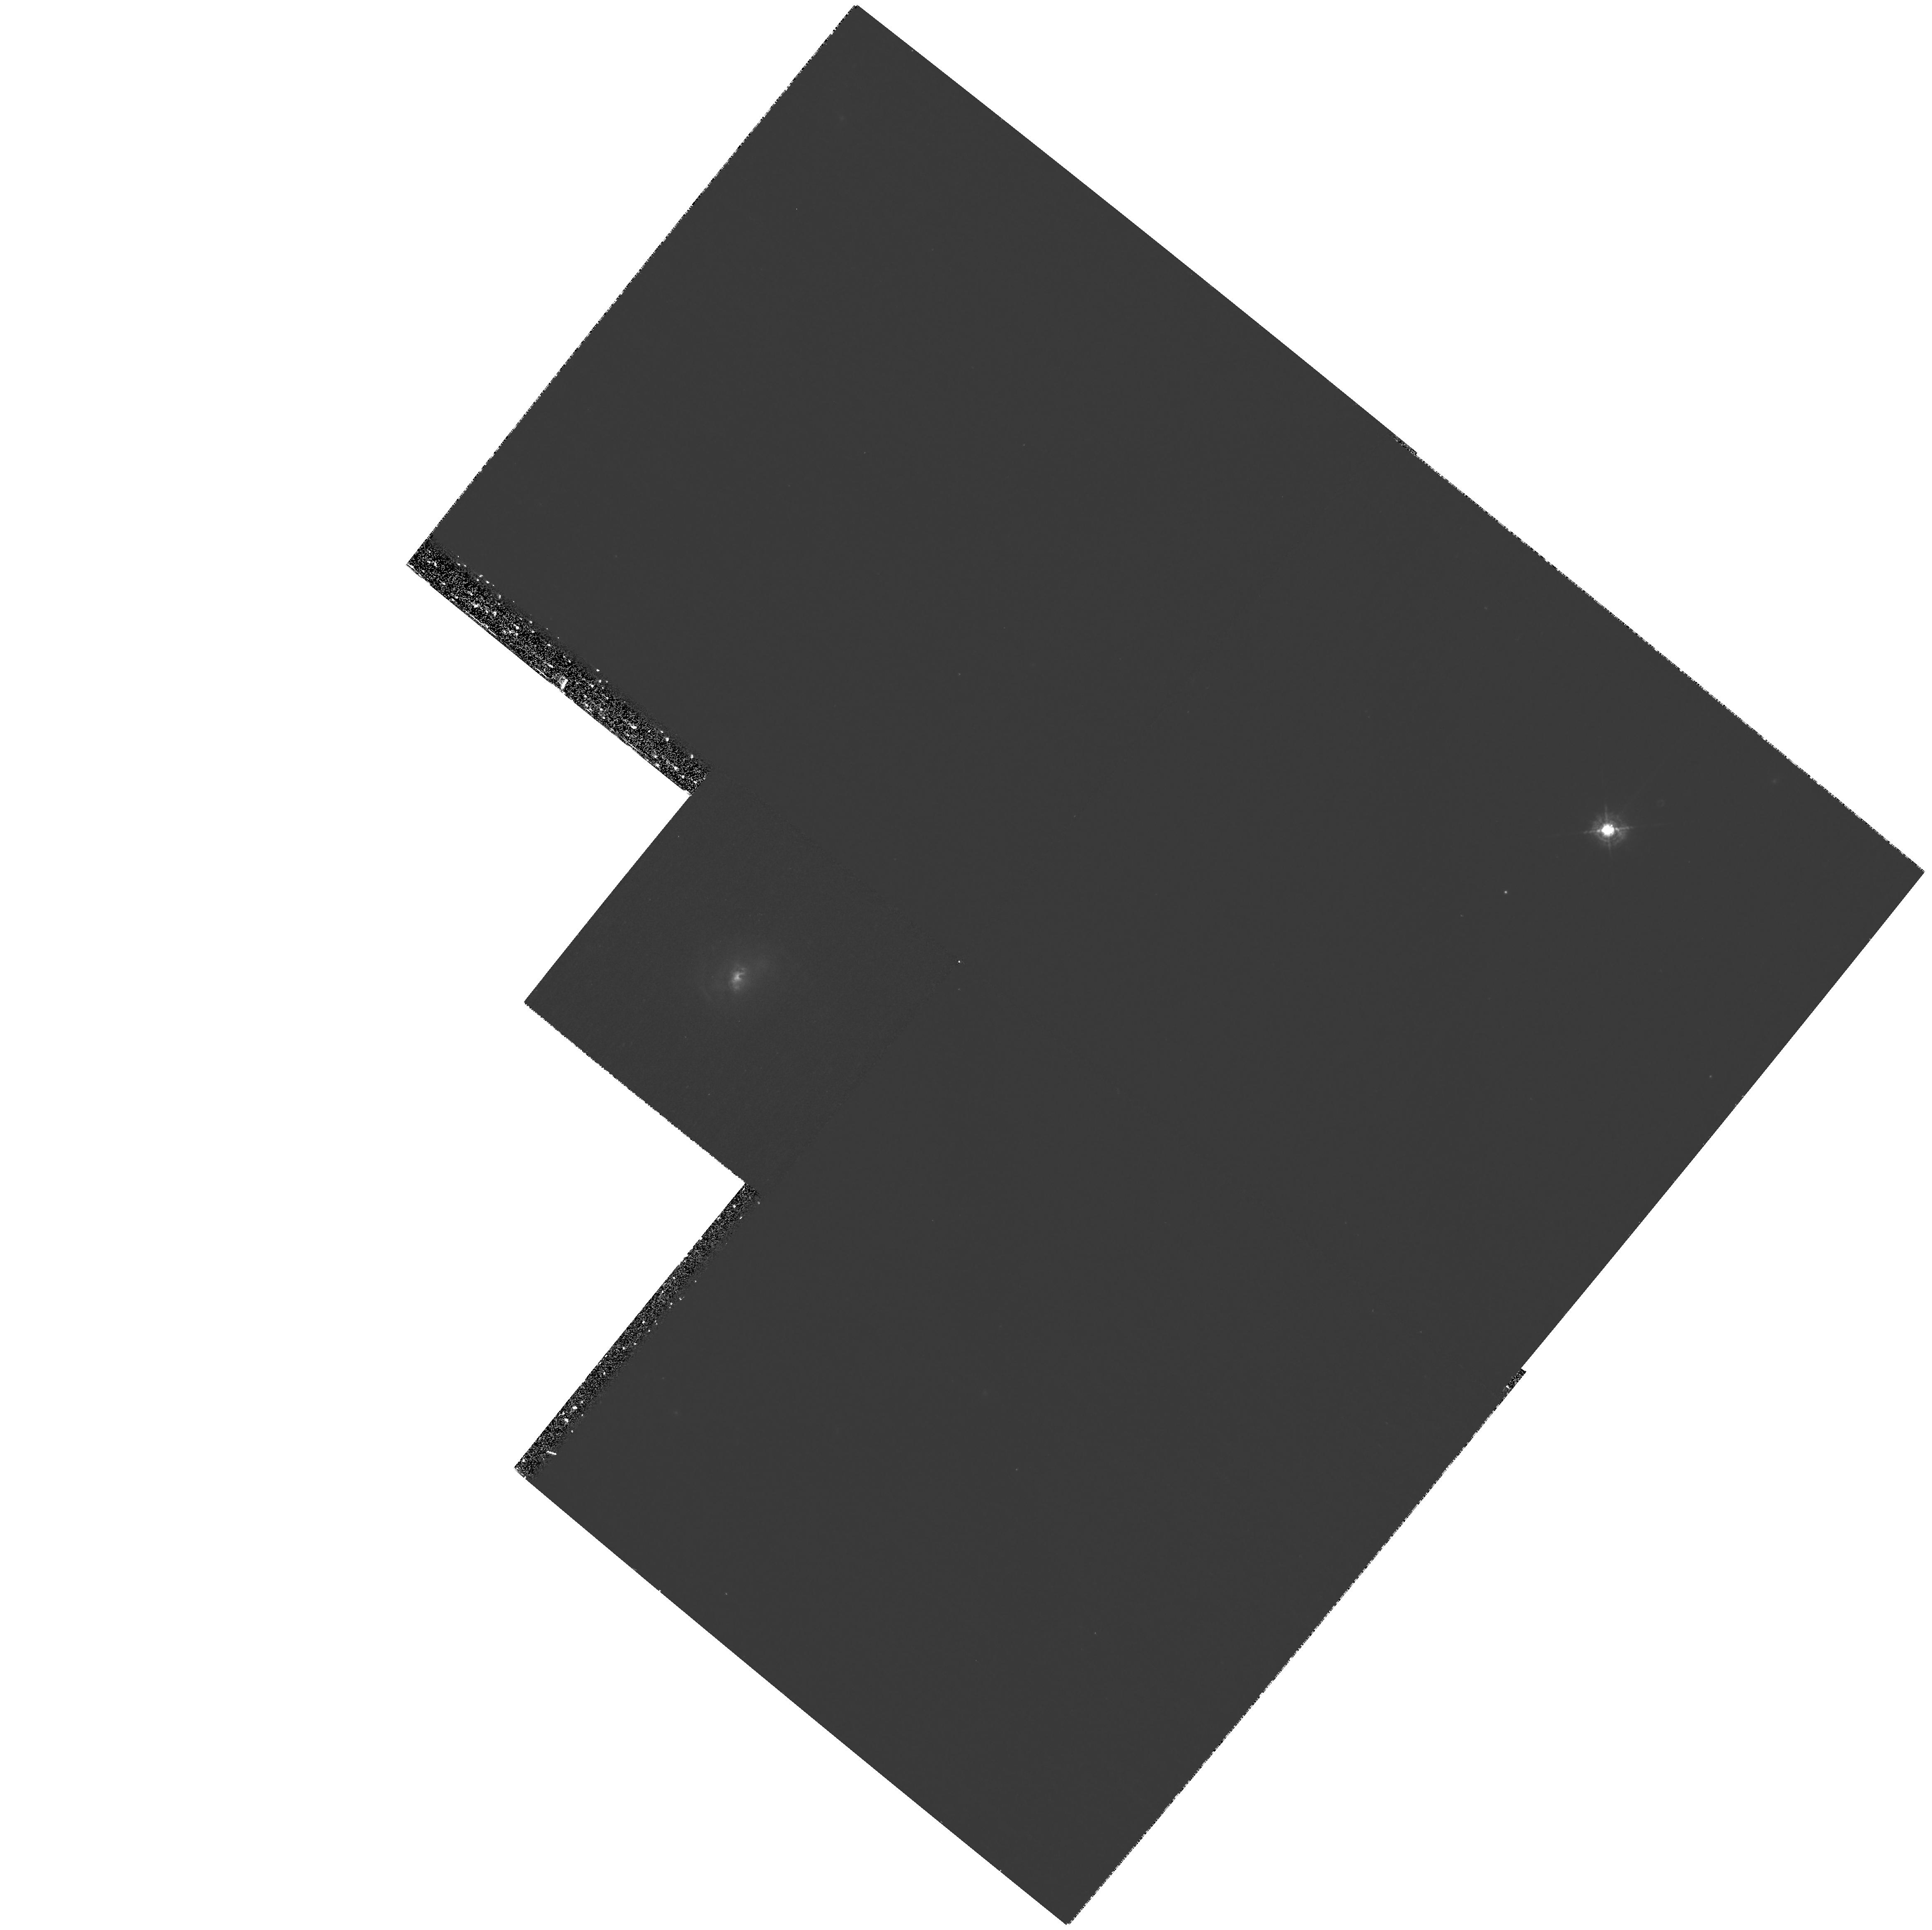
Target: MRK-0034. Instrument: WFPC2/PC. Filter: F467M. Exposure: 1.4 h. Observation ID: hst_10873_02_wfpc2_pc_f467m_u9pm02

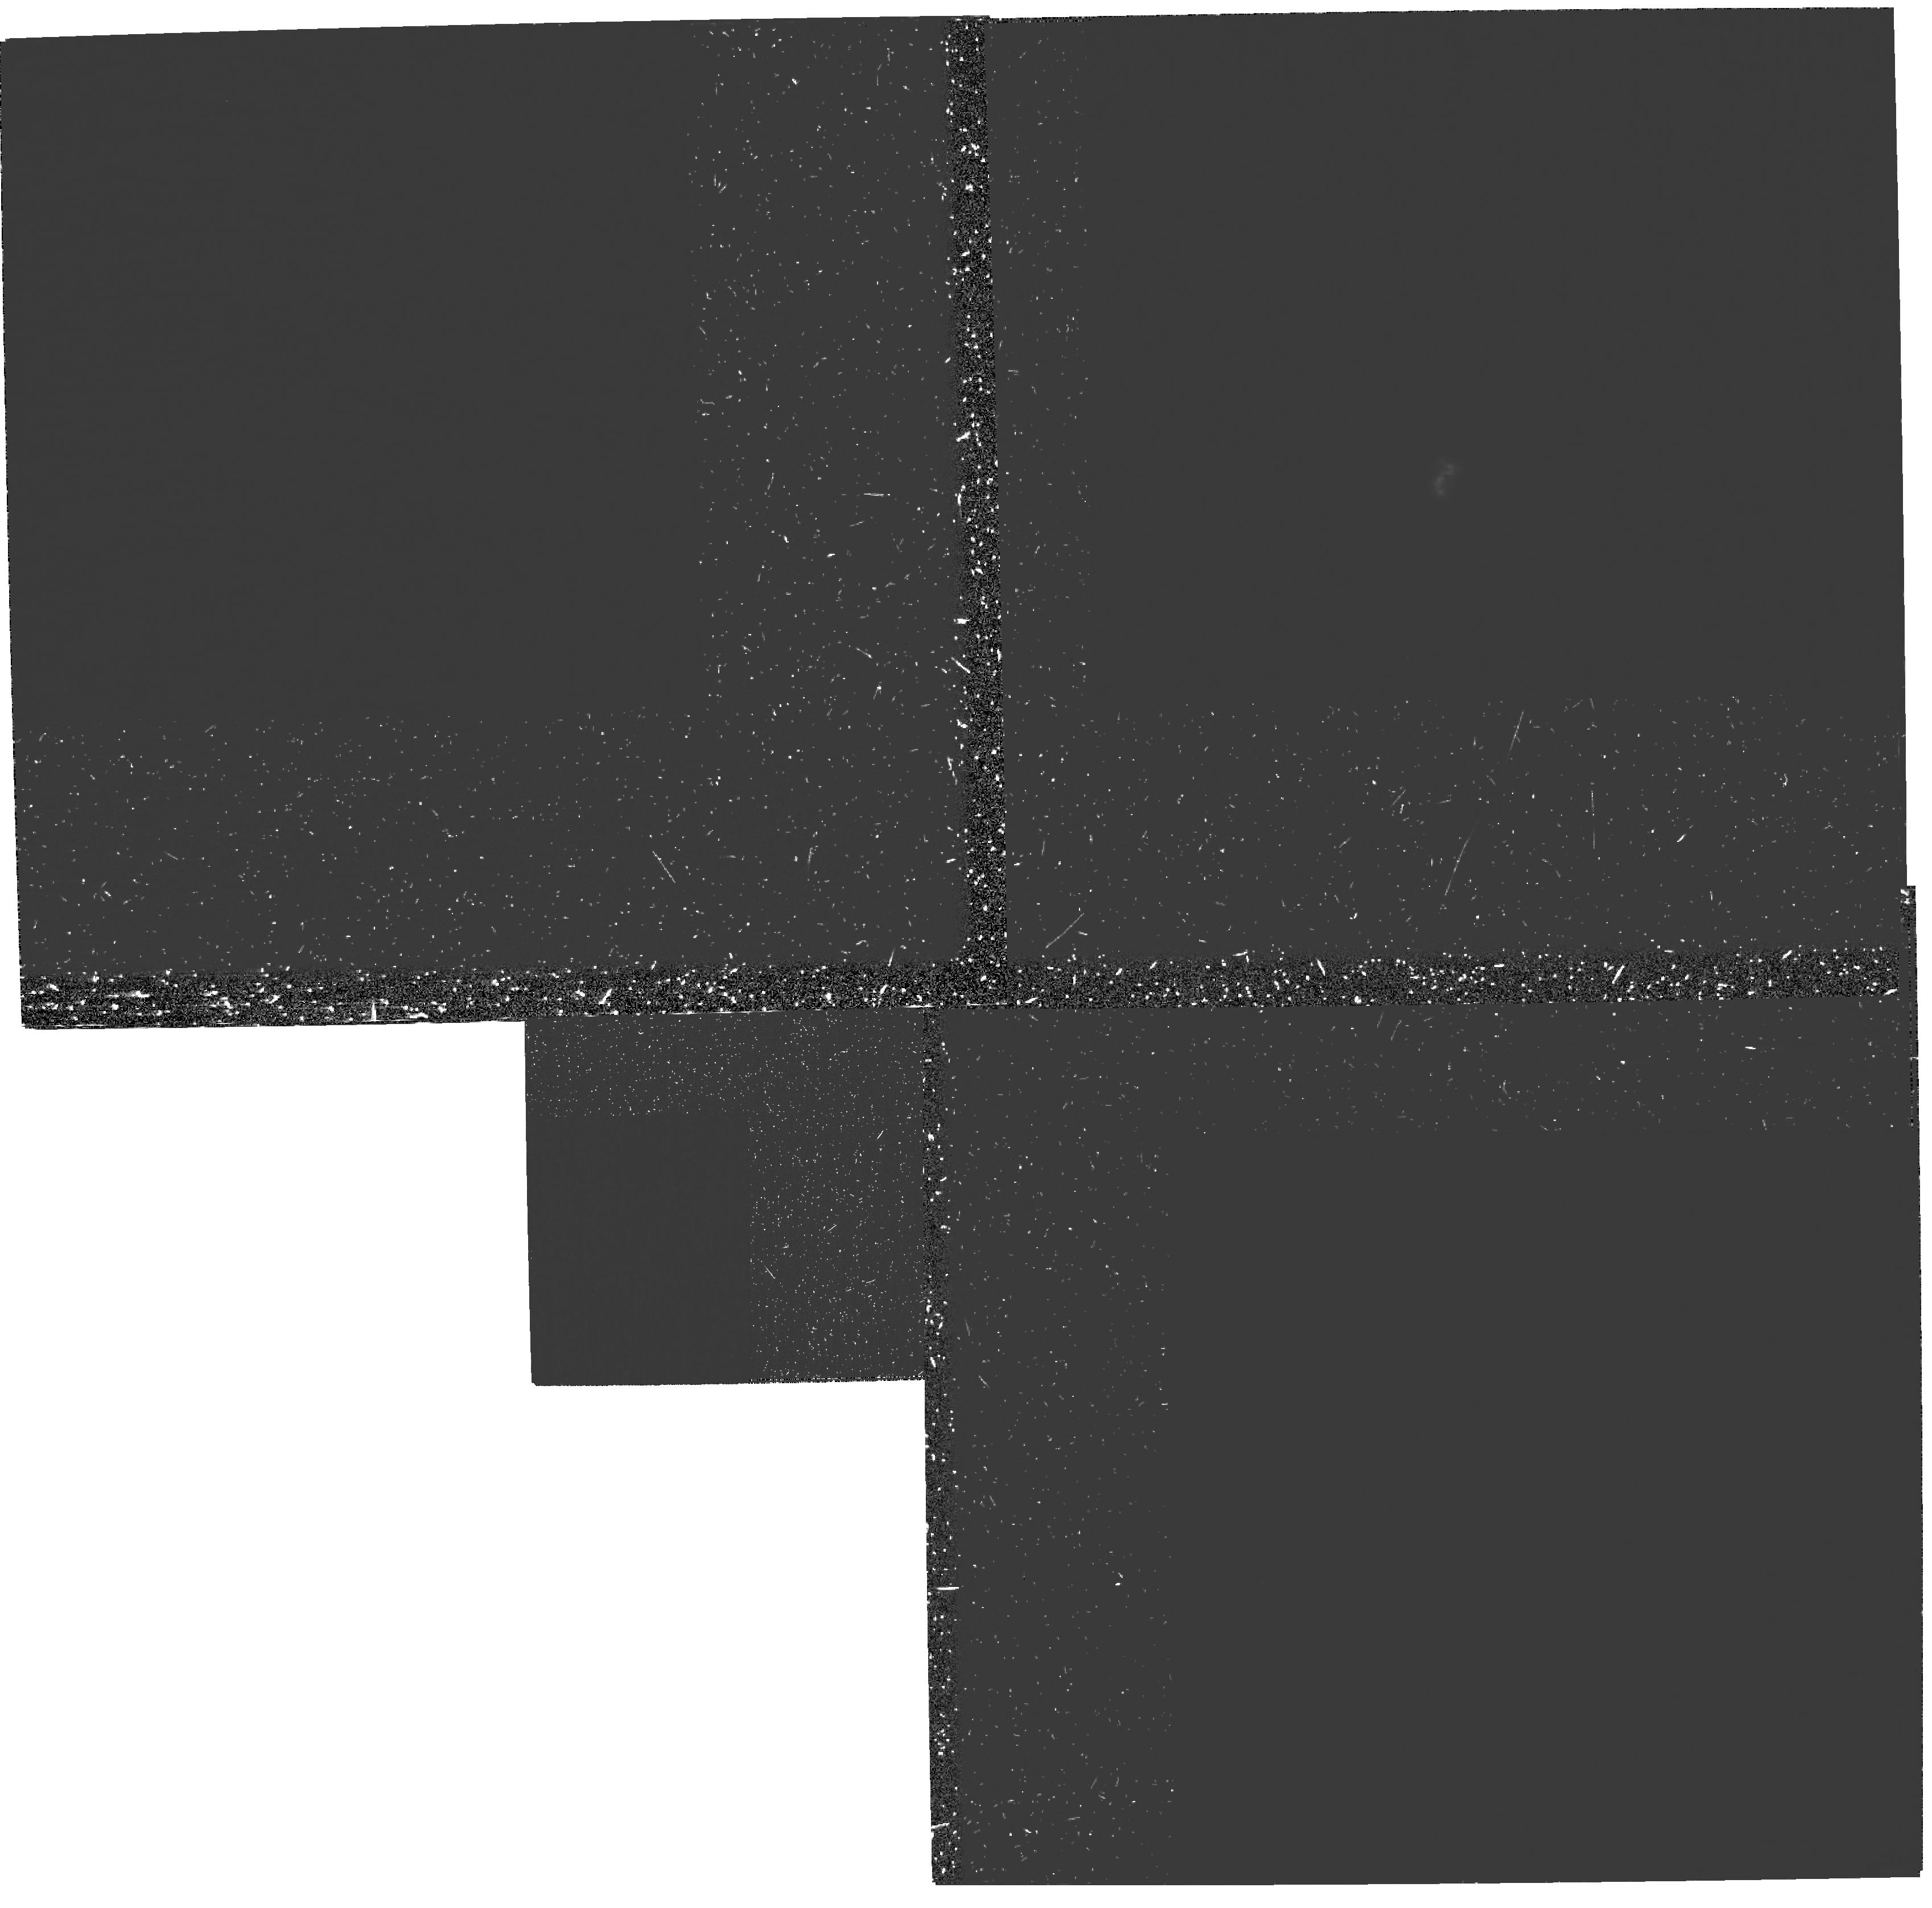
Target: MRK-0034. Instrument: WFPC2/PC. Filter: FQUVN. Exposure: 3 h. Observation ID: hst_10873_01_wfpc2_pc_fquvn_u9pm01

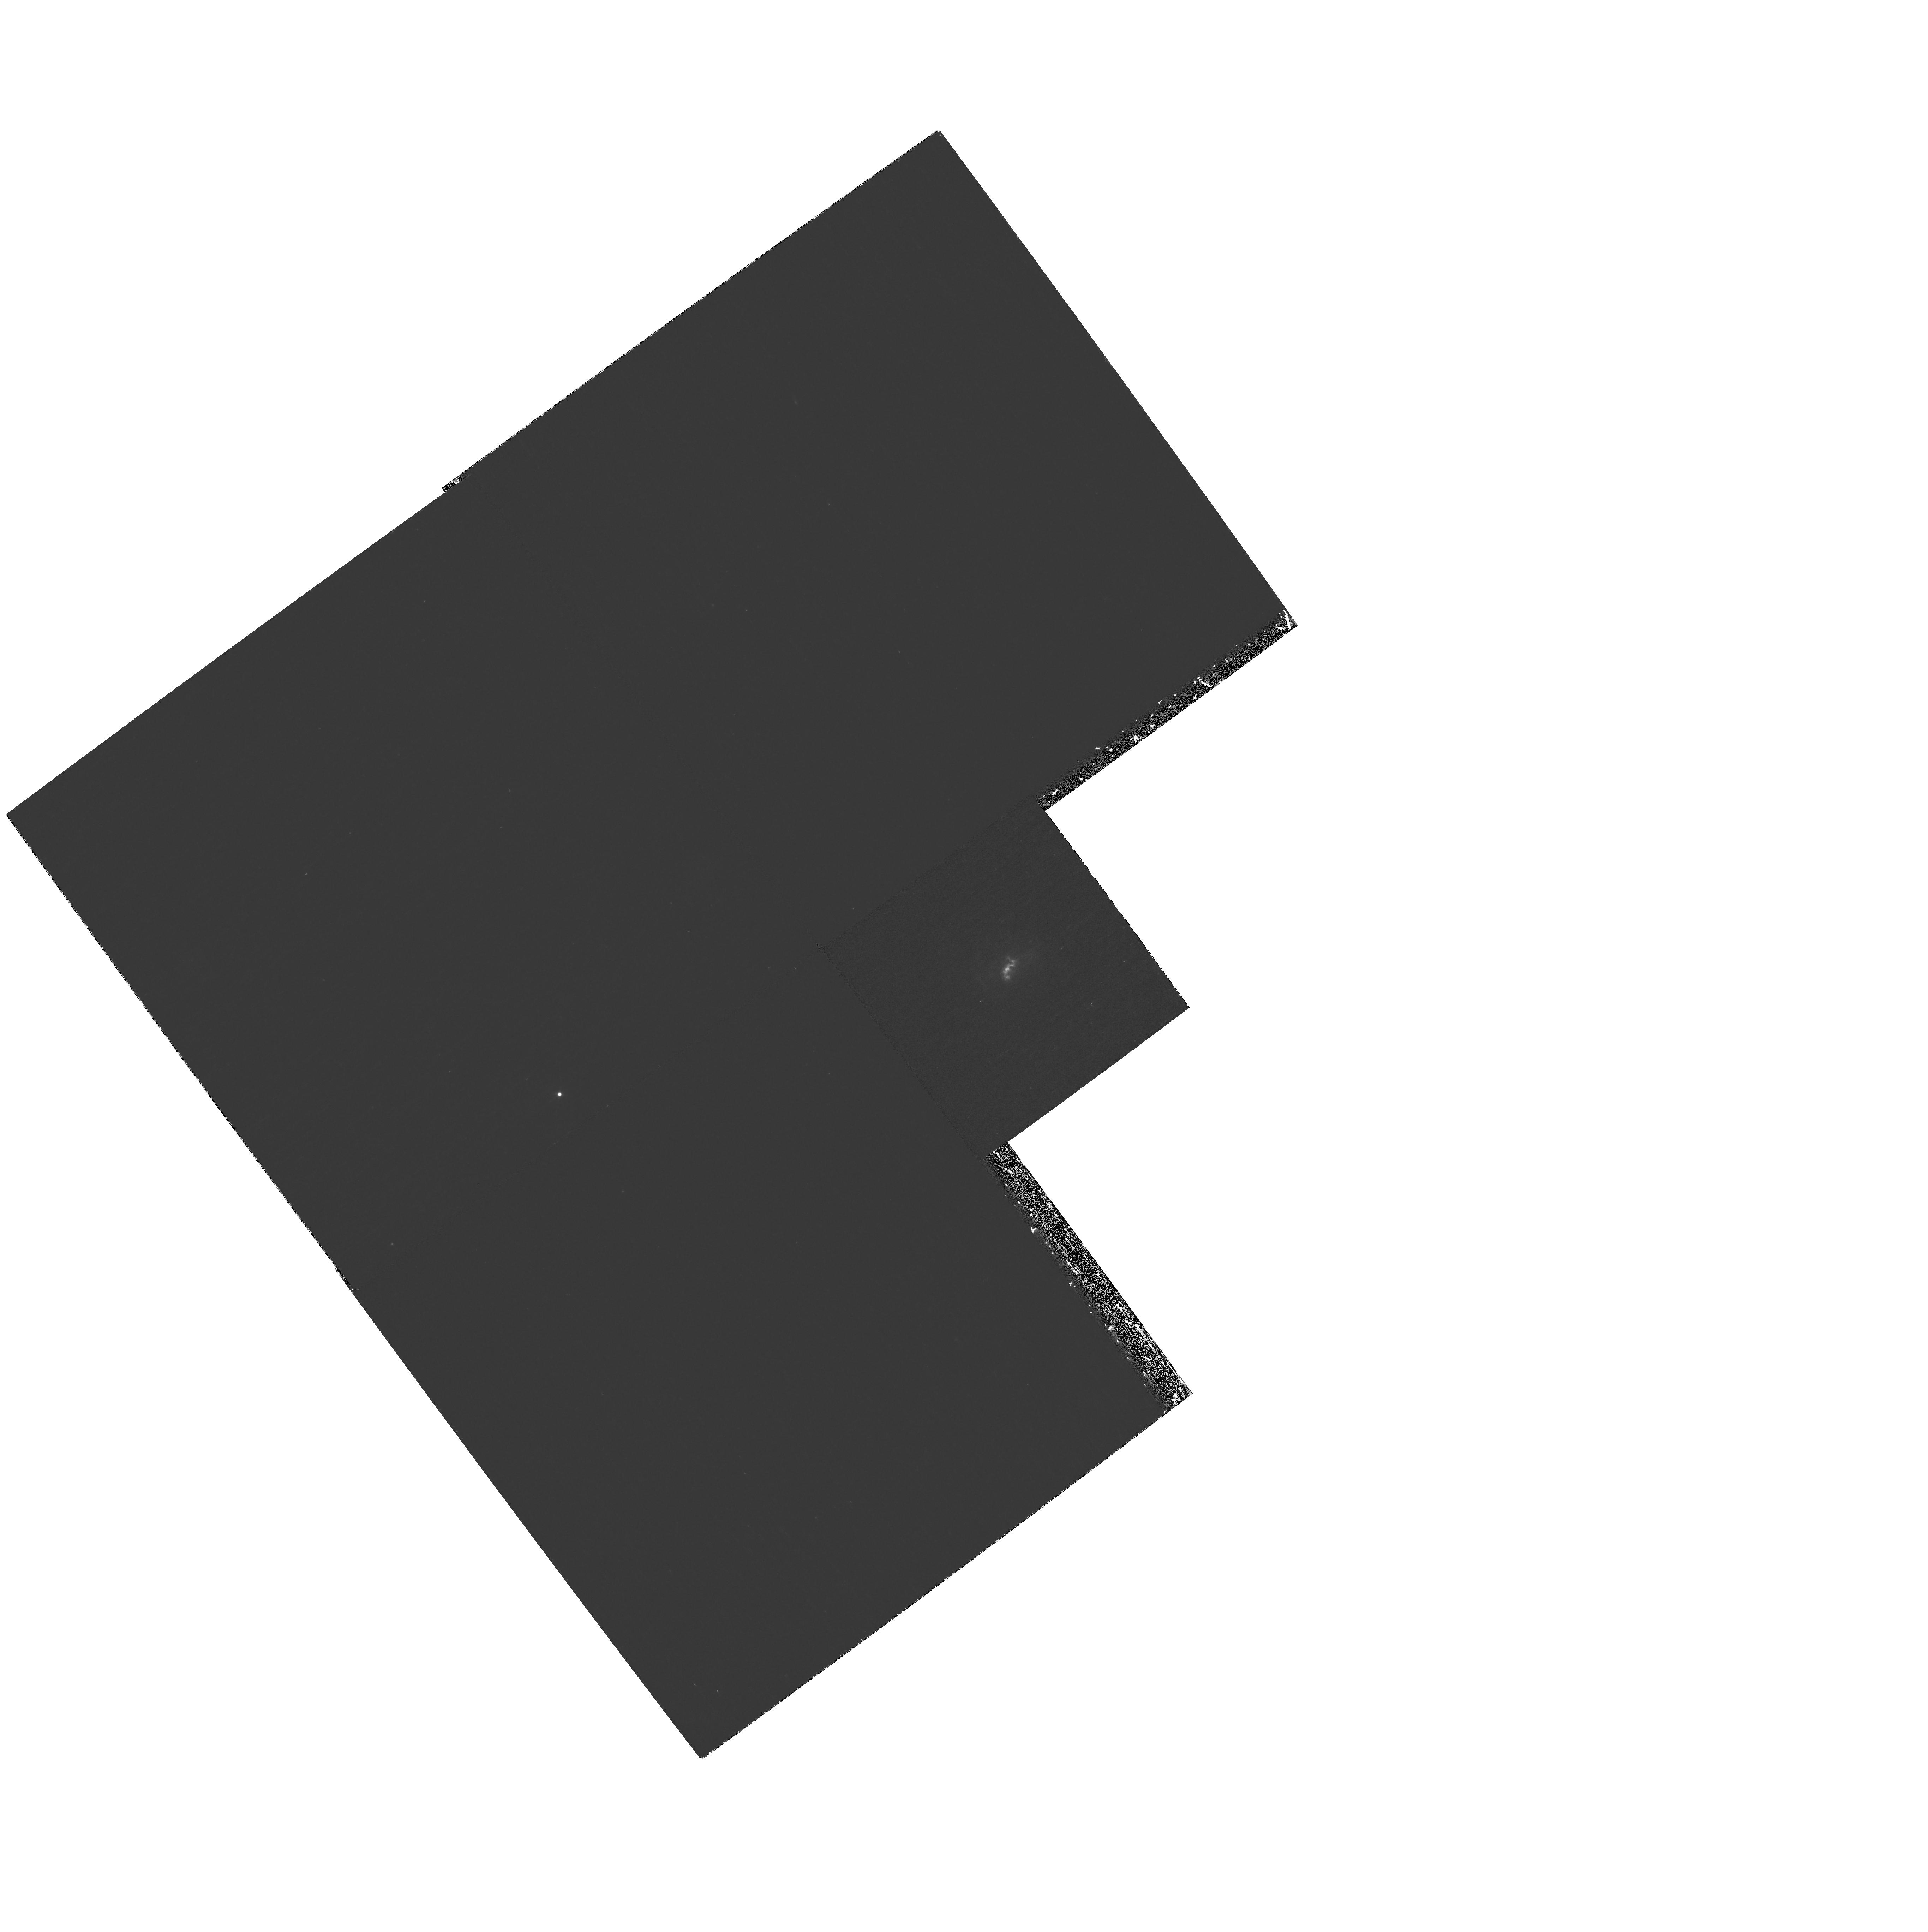
Target: MRK-0034. Instrument: WFPC2/PC. Filter: F410M. Exposure: 1.4 h. Observation ID: hst_10873_03_wfpc2_pc_f410m_u9pm03

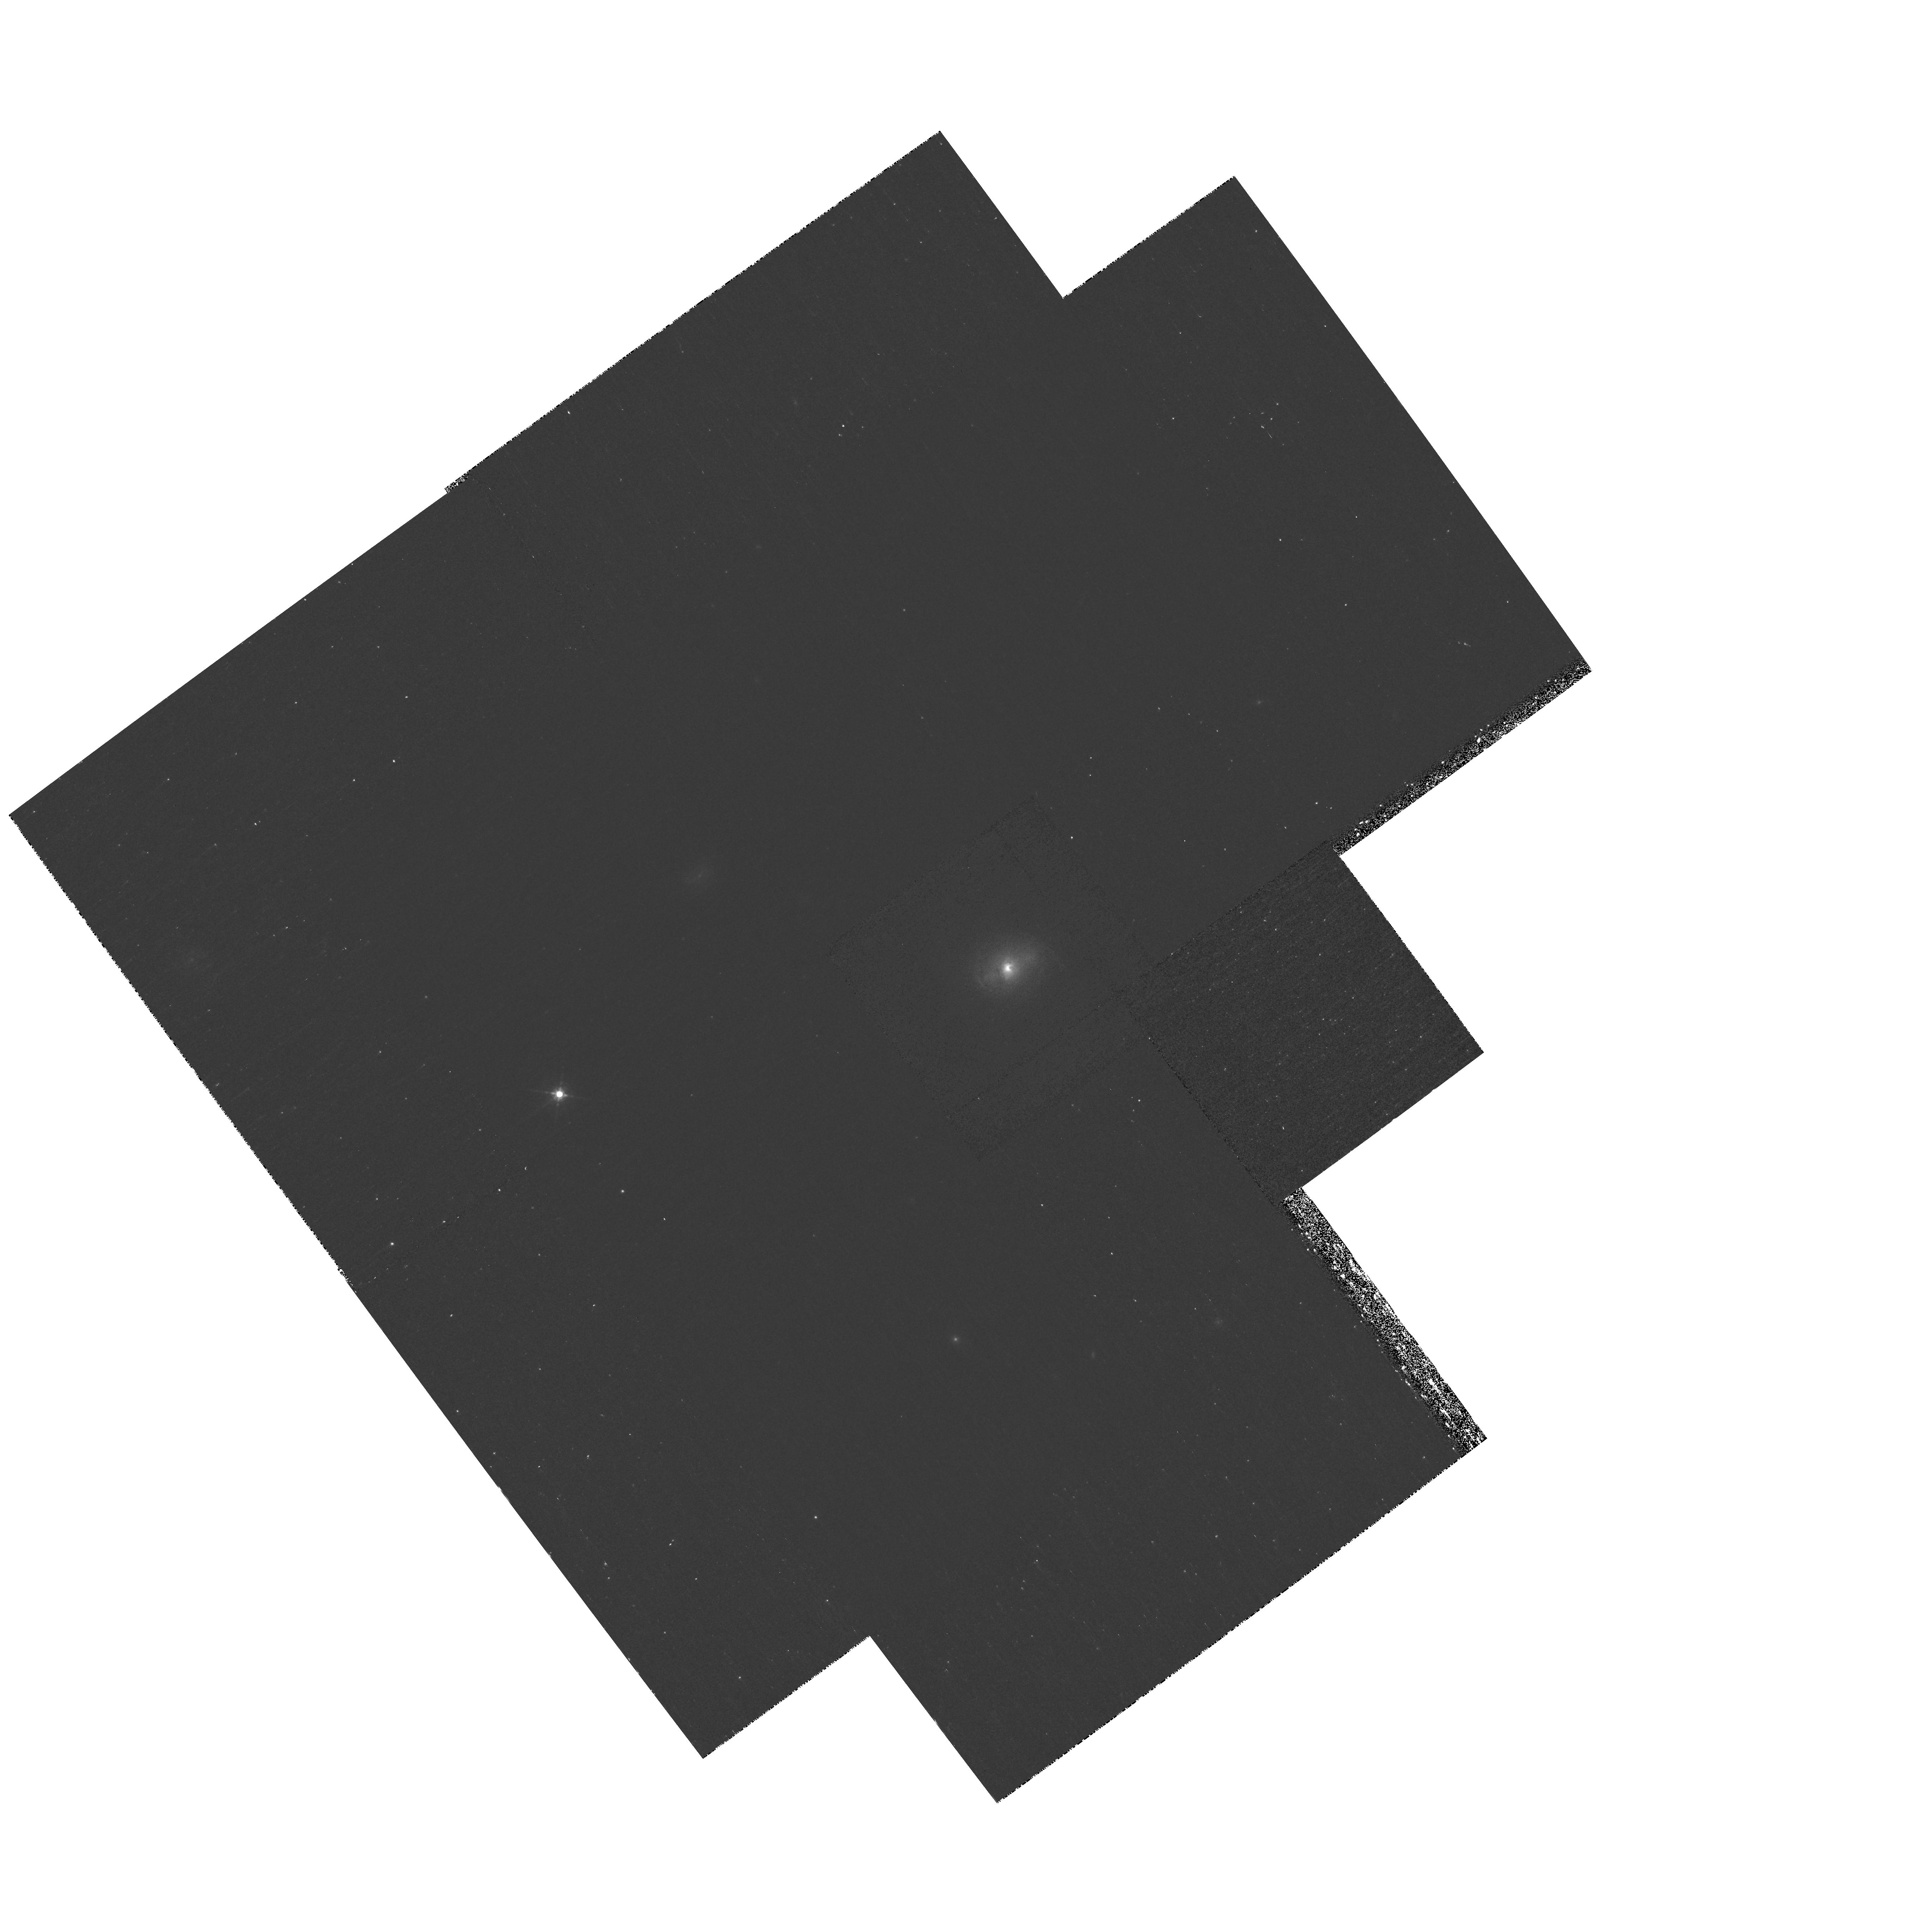
Target: MRK-0034. Instrument: WFPC2/PC. Filter: F673N. Exposure: 1.4 h. Observation ID: hst_10873_03_wfpc2_pc_f673n_u9pm03

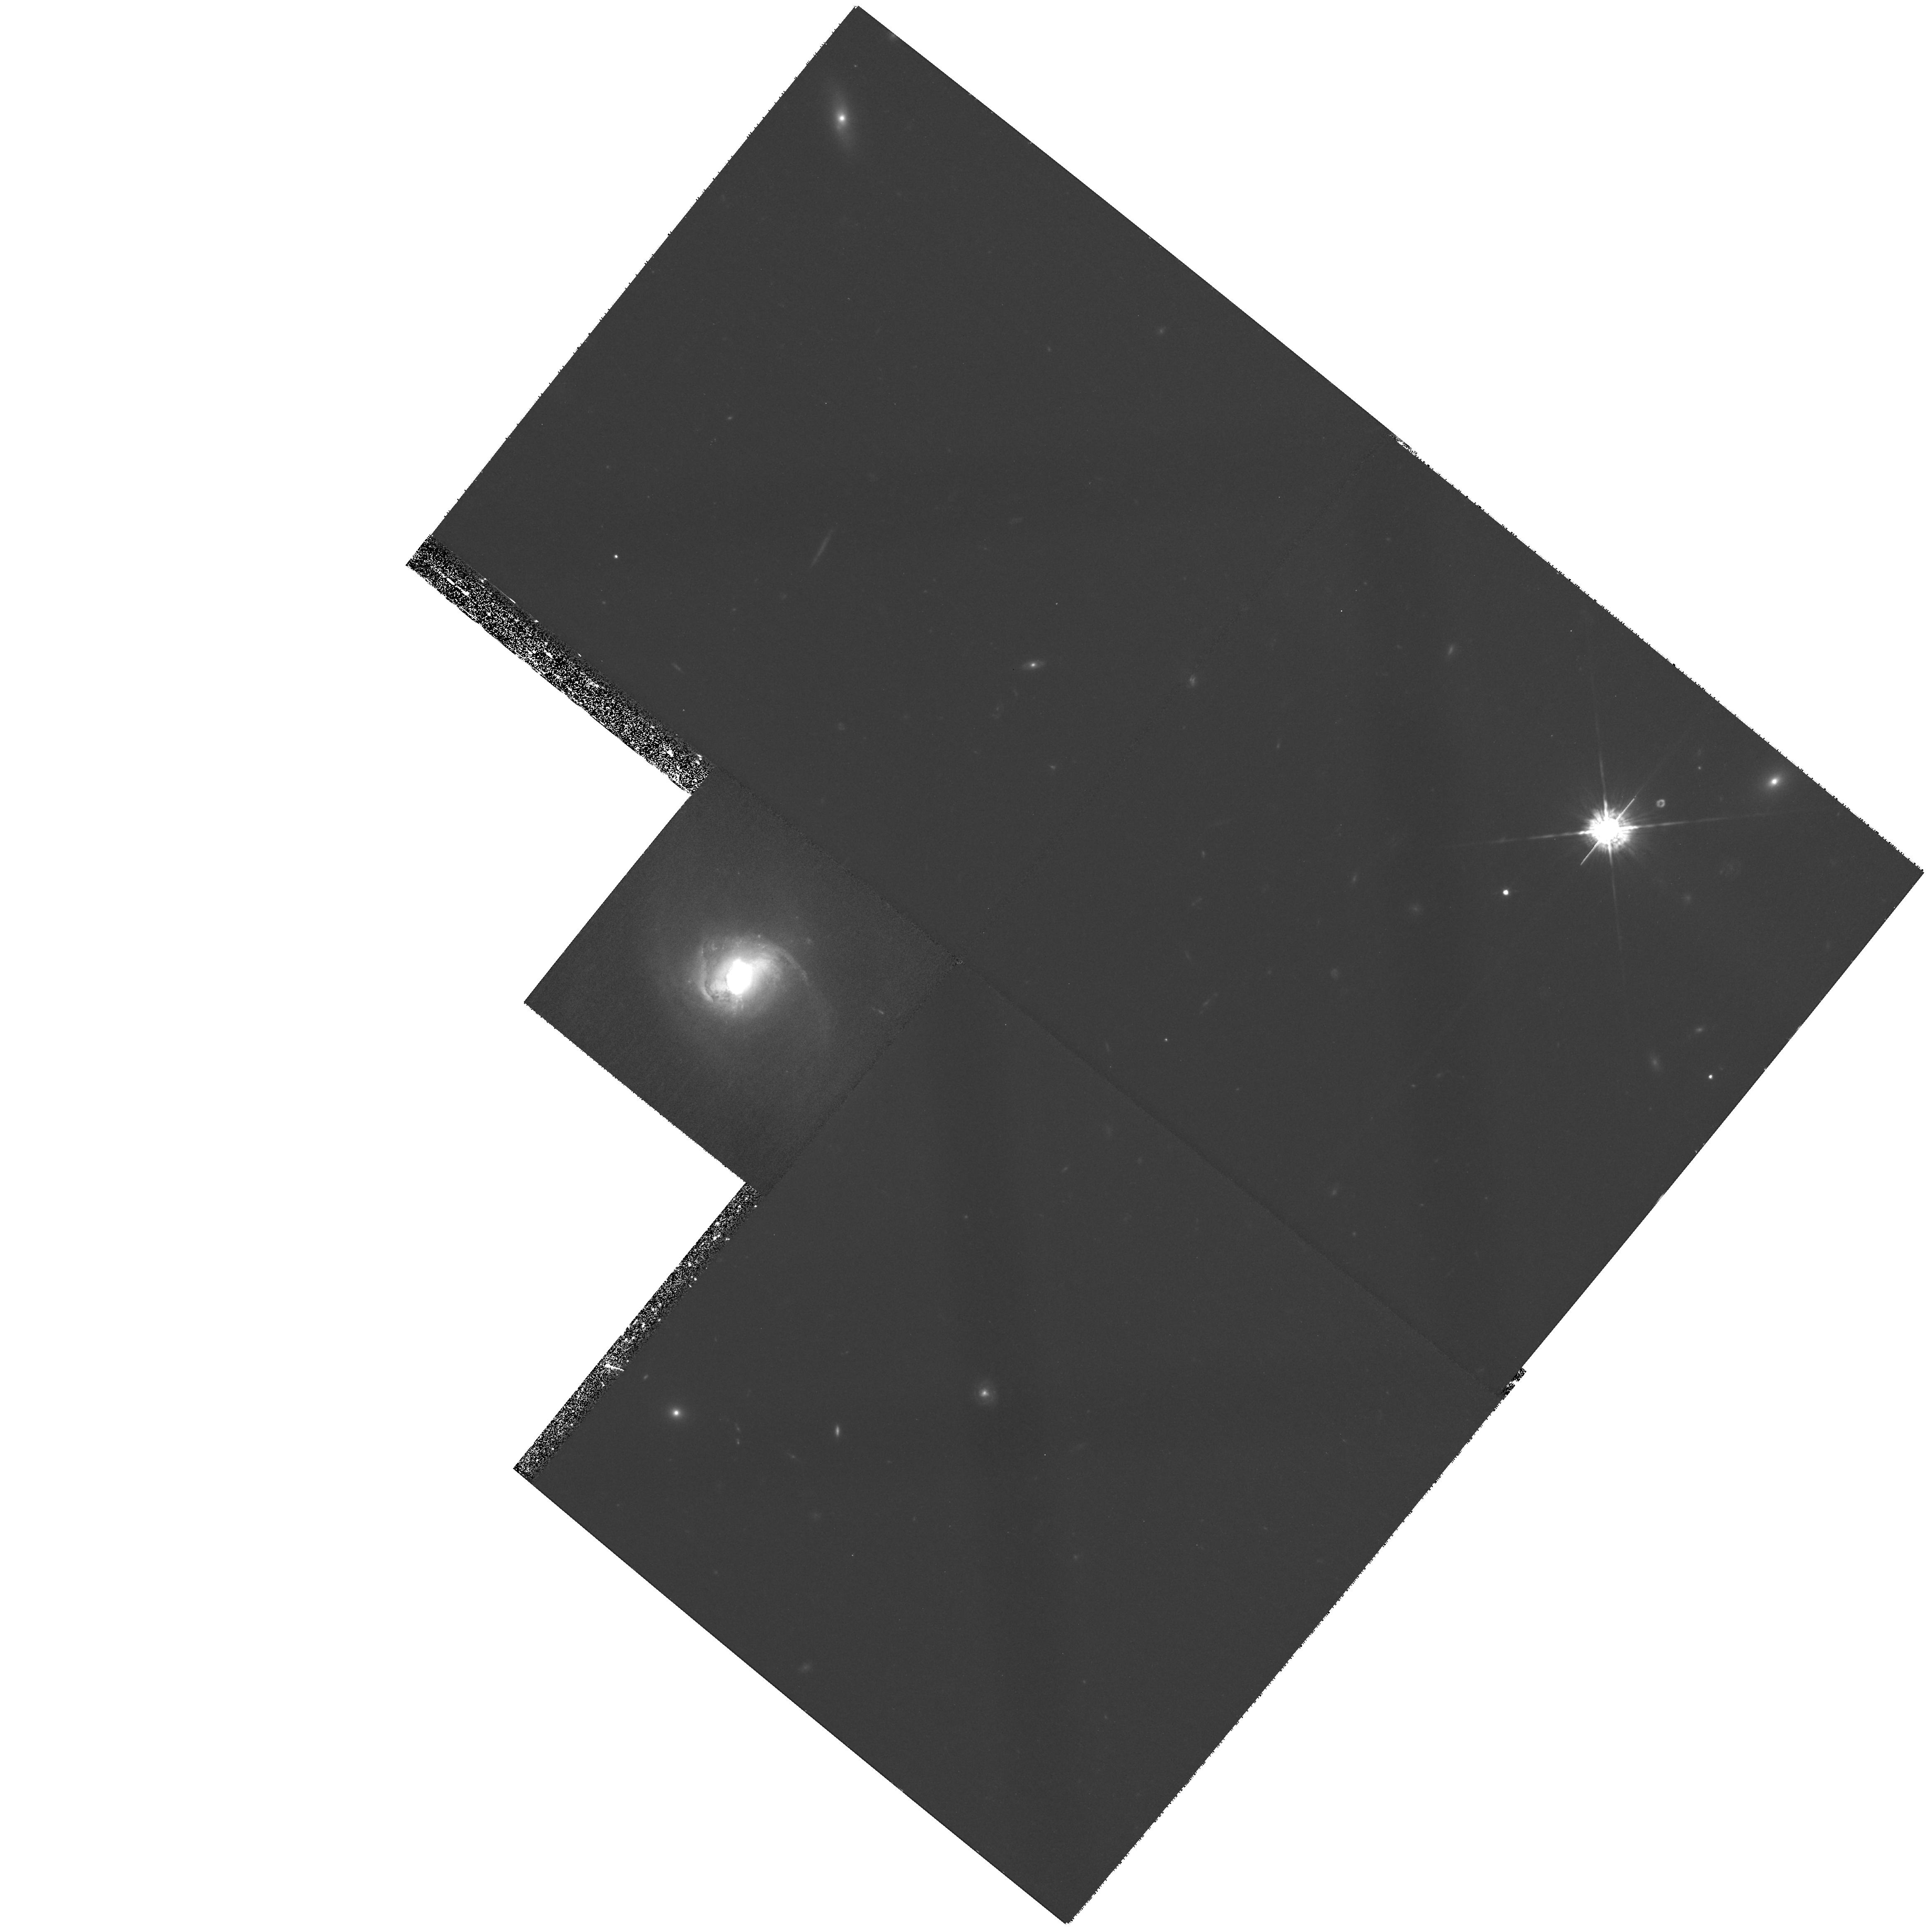
Target: MRK-0034. Instrument: WFPC2/PC. Filter: F547M. Exposure: 2.1 h. Observation ID: hst_10873_02_wfpc2_pc_f547m_u9pm02

The Radio-quiet Jet Flow in Markarian 34 (PI: Whittle, Mark)

The properties of AGN jet flows are notoriously difficult to ascertain. We are currently studying jets in Seyferts by combining emission-line diagnostics with radio observations. We have devised a method of analysis which -- with only modest and reasonable assumptions -- leads to a physical description of the jet flow: its mass, momentum and energy flux, along with its density, velocity and Mach number. We have applied this method to a rich dataset on Markarian 78 and discovered that its jet is very weak, slow, and dense relative to the kind of jets found in radio loud AGN (Whittle \& Wilson 2004, Whittle et al 2005, 2006). Such a difference between radio quiet and radio loud jet flows would be a major result -- if it were found to be generally true. We have more modest observations of a further six Seyferts with jets, but only one of these -- Mkn 34 -- approaches Mkn 78 as a clean enough case to allow our full analysis. Our existing VLA and STIS data are excellent, but the HST archive emission-line and continuum images are of poor quality and low resolution. We are requesting just 3 orbits to obtain higher S/N images at high resolution (ACS/HRC) in [OIII] 5007, [OII] 3727, green and red continuum, bringing the total dataset up to a par with that of Mkn 78. We will then be able to apply our full analysis to determine the nature of the jet flow in this second radio quiet AGN.